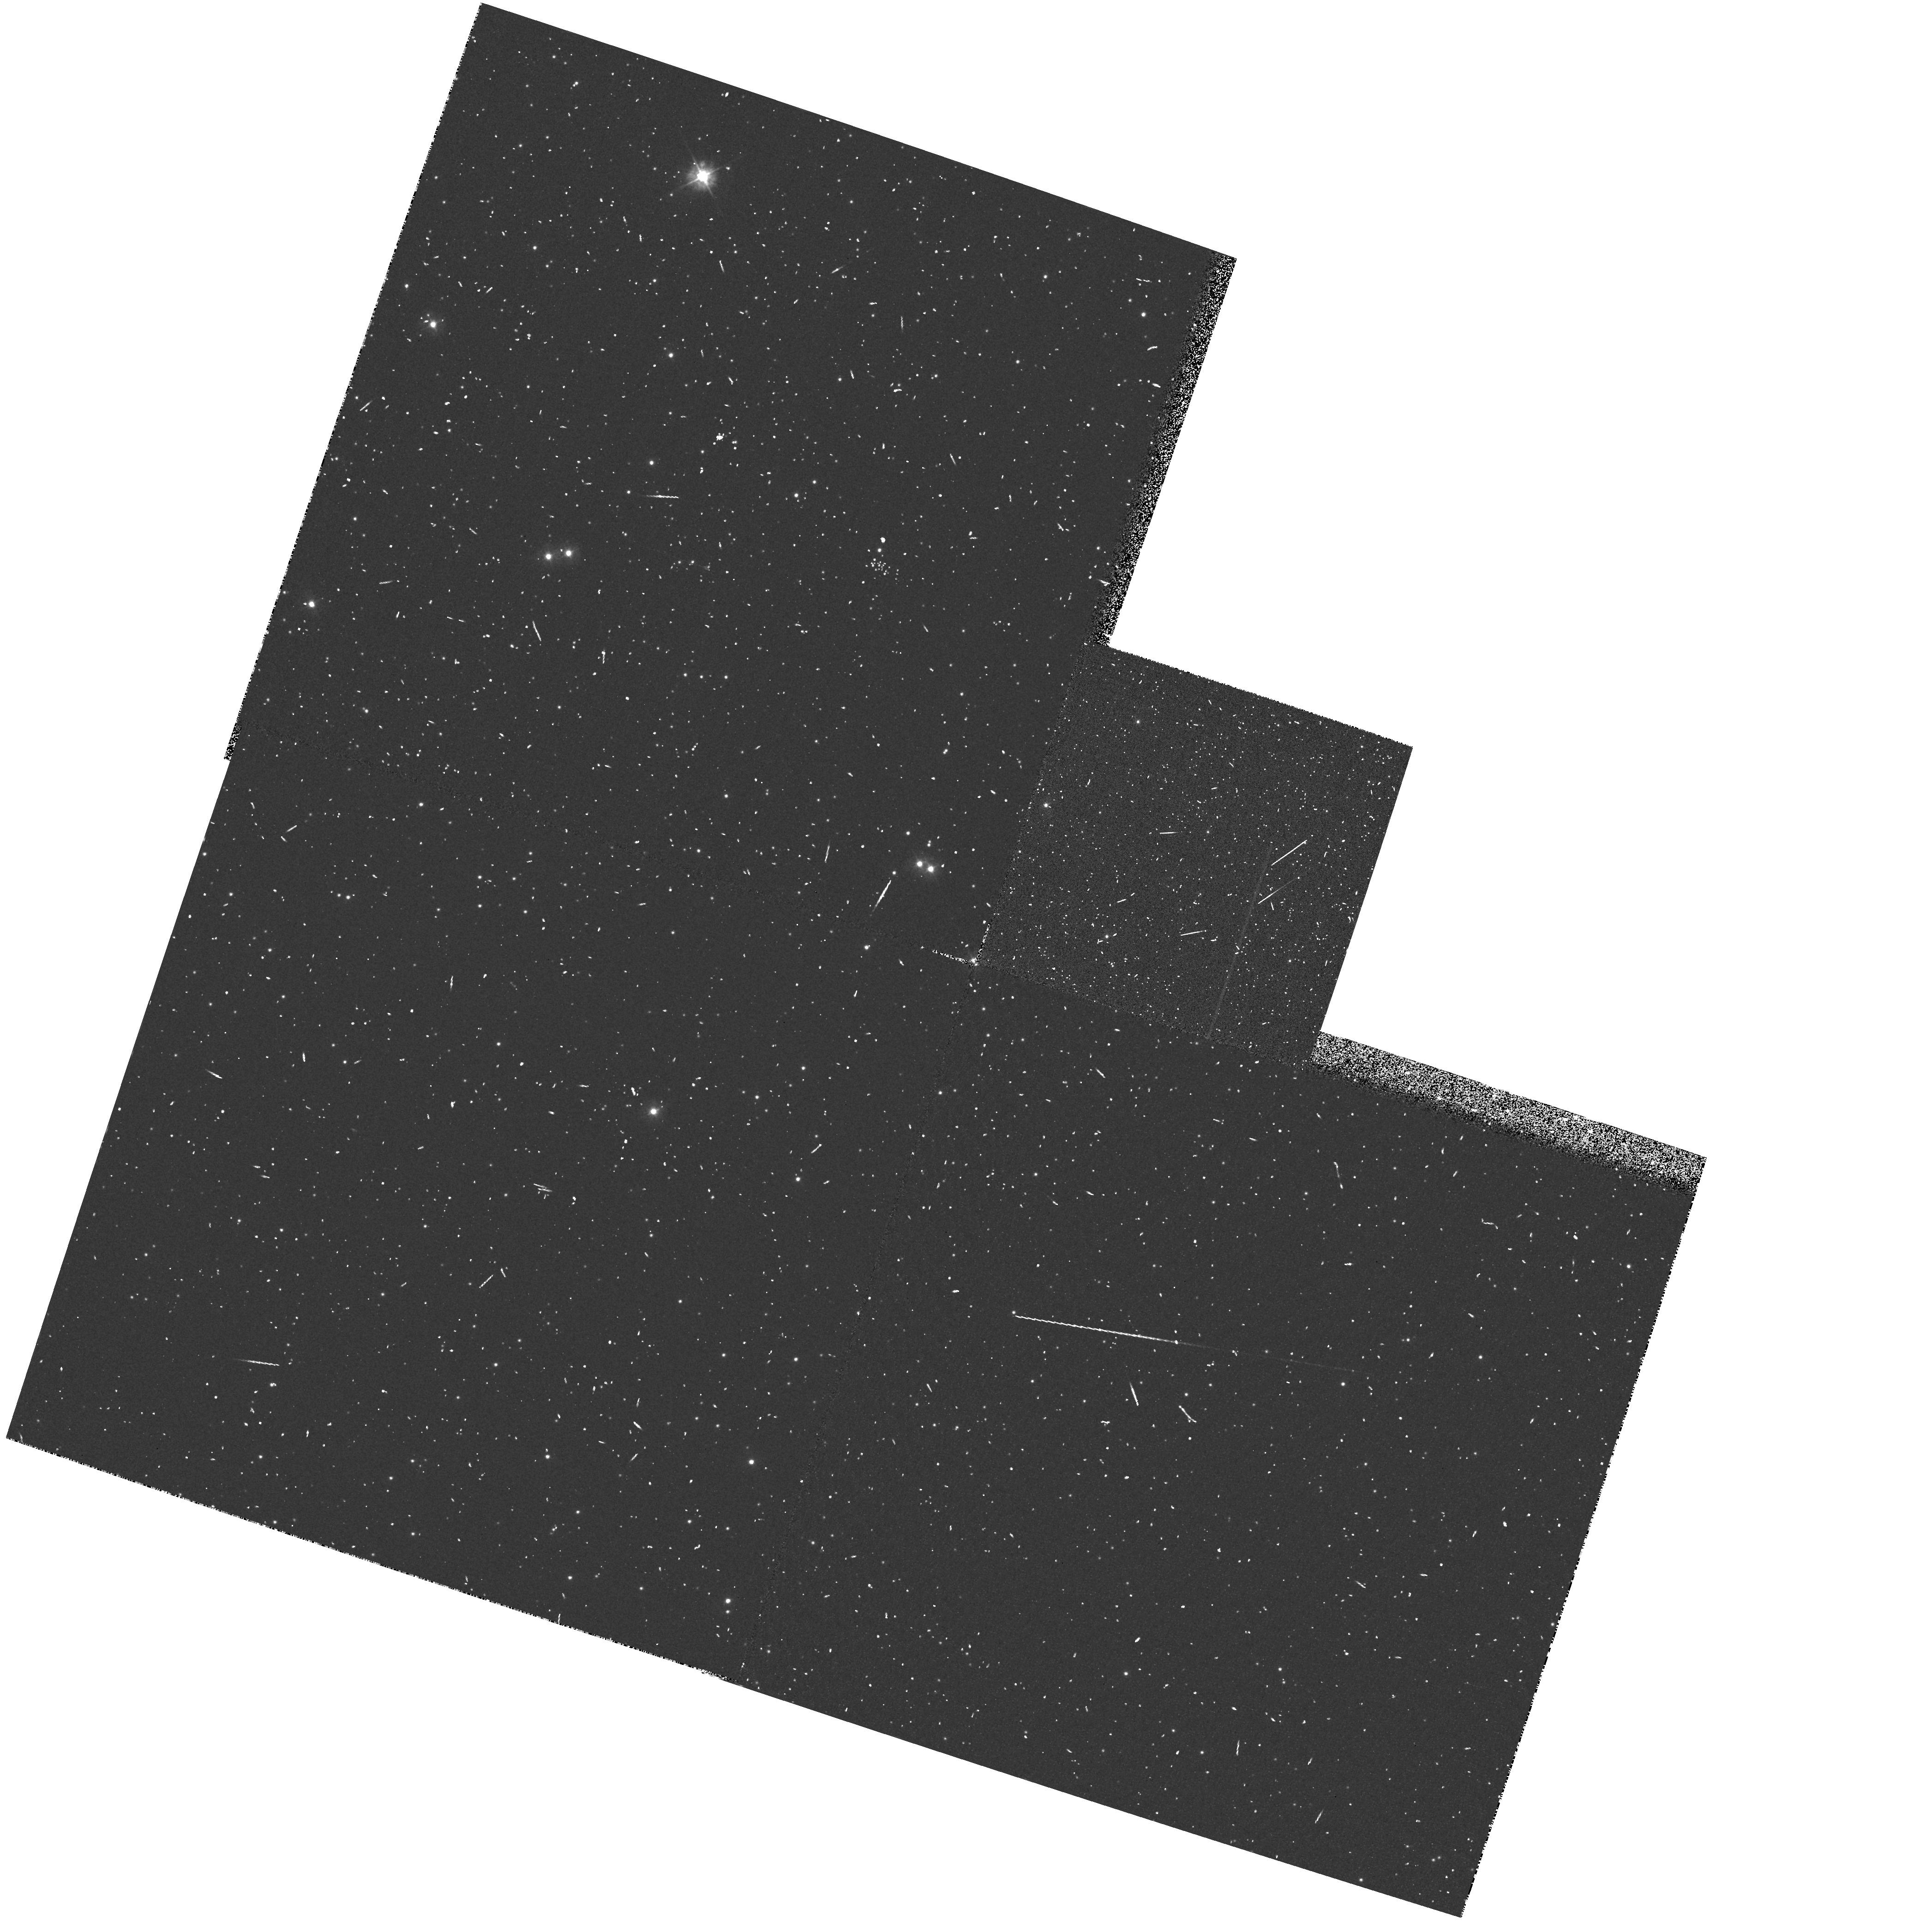
Target: NGC5139. Instrument: WFPC2/PC. Filter: F300W. Exposure: 10 min. Observation ID: hst_4749_01_wfpc2_pc_f300w_u22t01

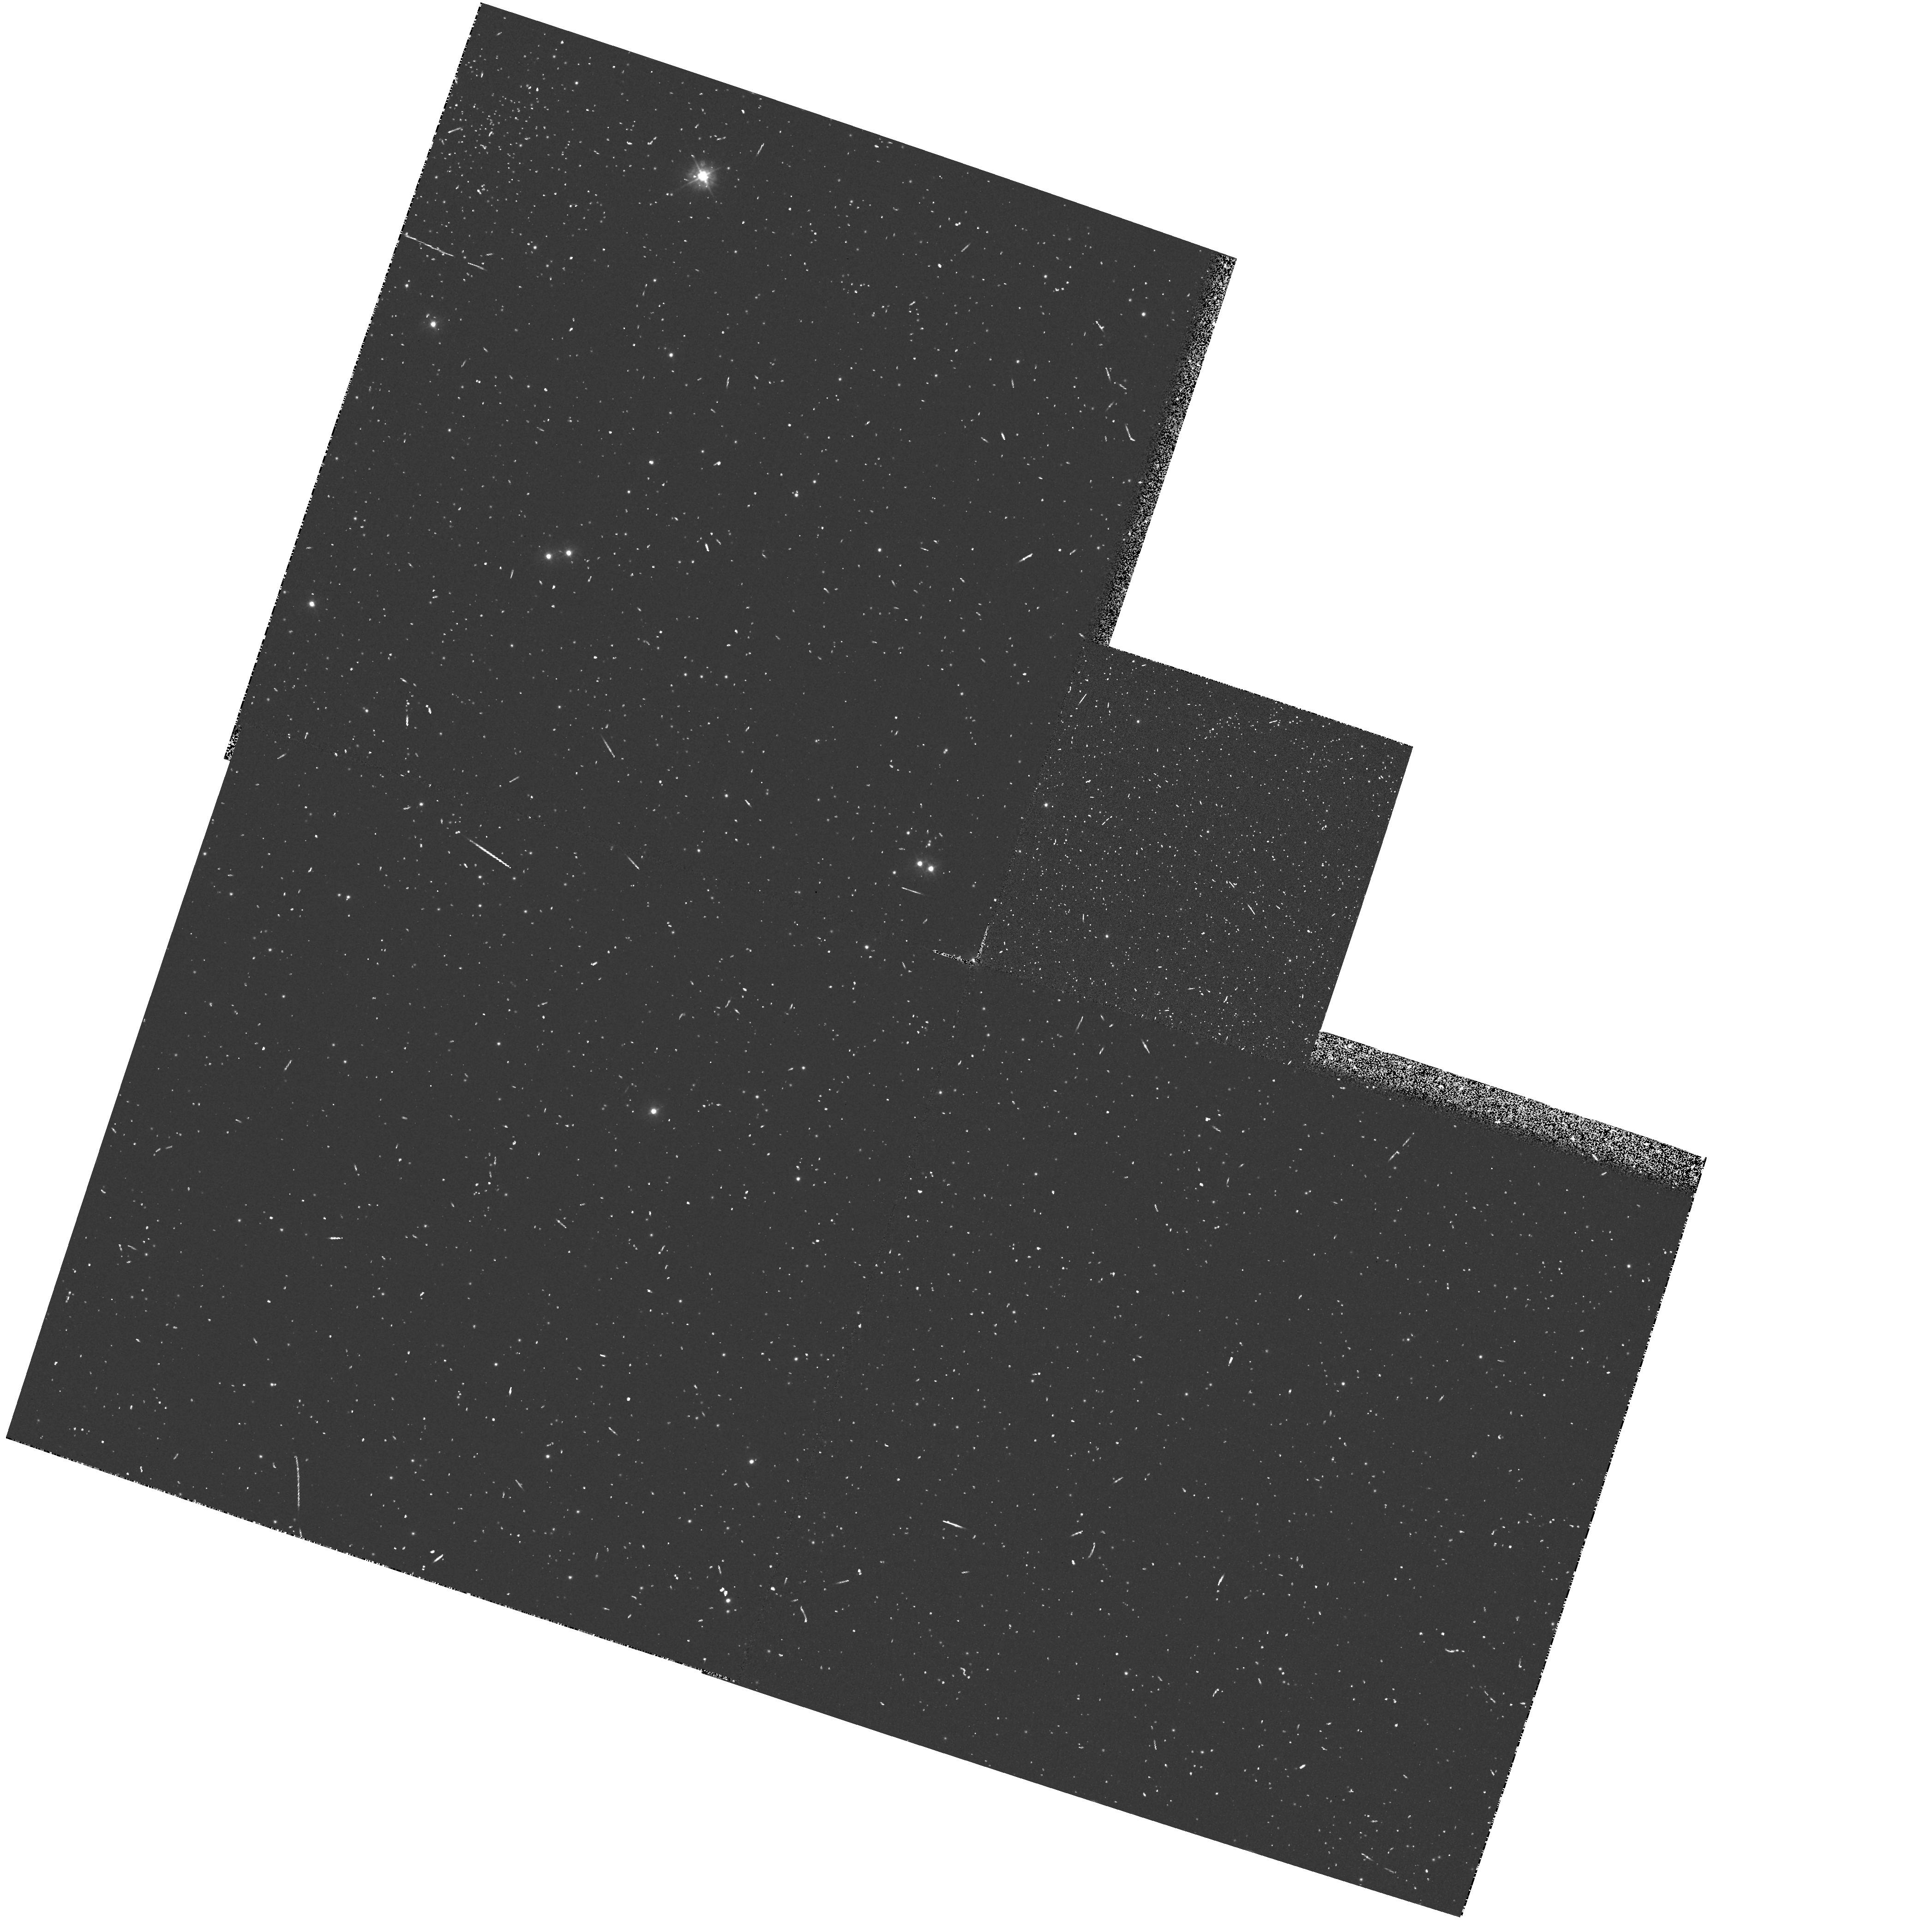
Target: NGC5139. Instrument: WFPC2/PC. Filter: F300W. Exposure: 10 min. Observation ID: hst_4749_51_wfpc2_pc_f300w_u22t51

WFPC2 RELATIVE PHOTOMETRIC CALIBRATION (PI: Trauger, John)

The objective of this proposal is to demonstrate the calibratability of a variety of WFPC-2 filters. For broadband calibrations, the most commonly used filters (F336W, F439W, F555W, F675W, and F814W) are monitored and calibrated in another proposal (4763) and are not repeated here. This proposal checks basic calibration for other optical medium and broadband filters using the w Cen calibration field. These observations will allow estimates of zero-points and color terms for the WFPC-2 filters; these estimates will be refined with the full calibrations to be performed during Cycle 4. In addition, this proposal checks the predictions for WFPC-2 throughput by using observations of a well-calibrated flux standard through a variety of filters. This check is required to determine the accuracy with which we can use models of system throughput to detemine photometric calibrations. Observations of the flux standard will be made through the most commonly used broad-band filters. Additionally, we use the flux standard to measure UV throughput through the subset of UV filters which are not measured in prop 4763.